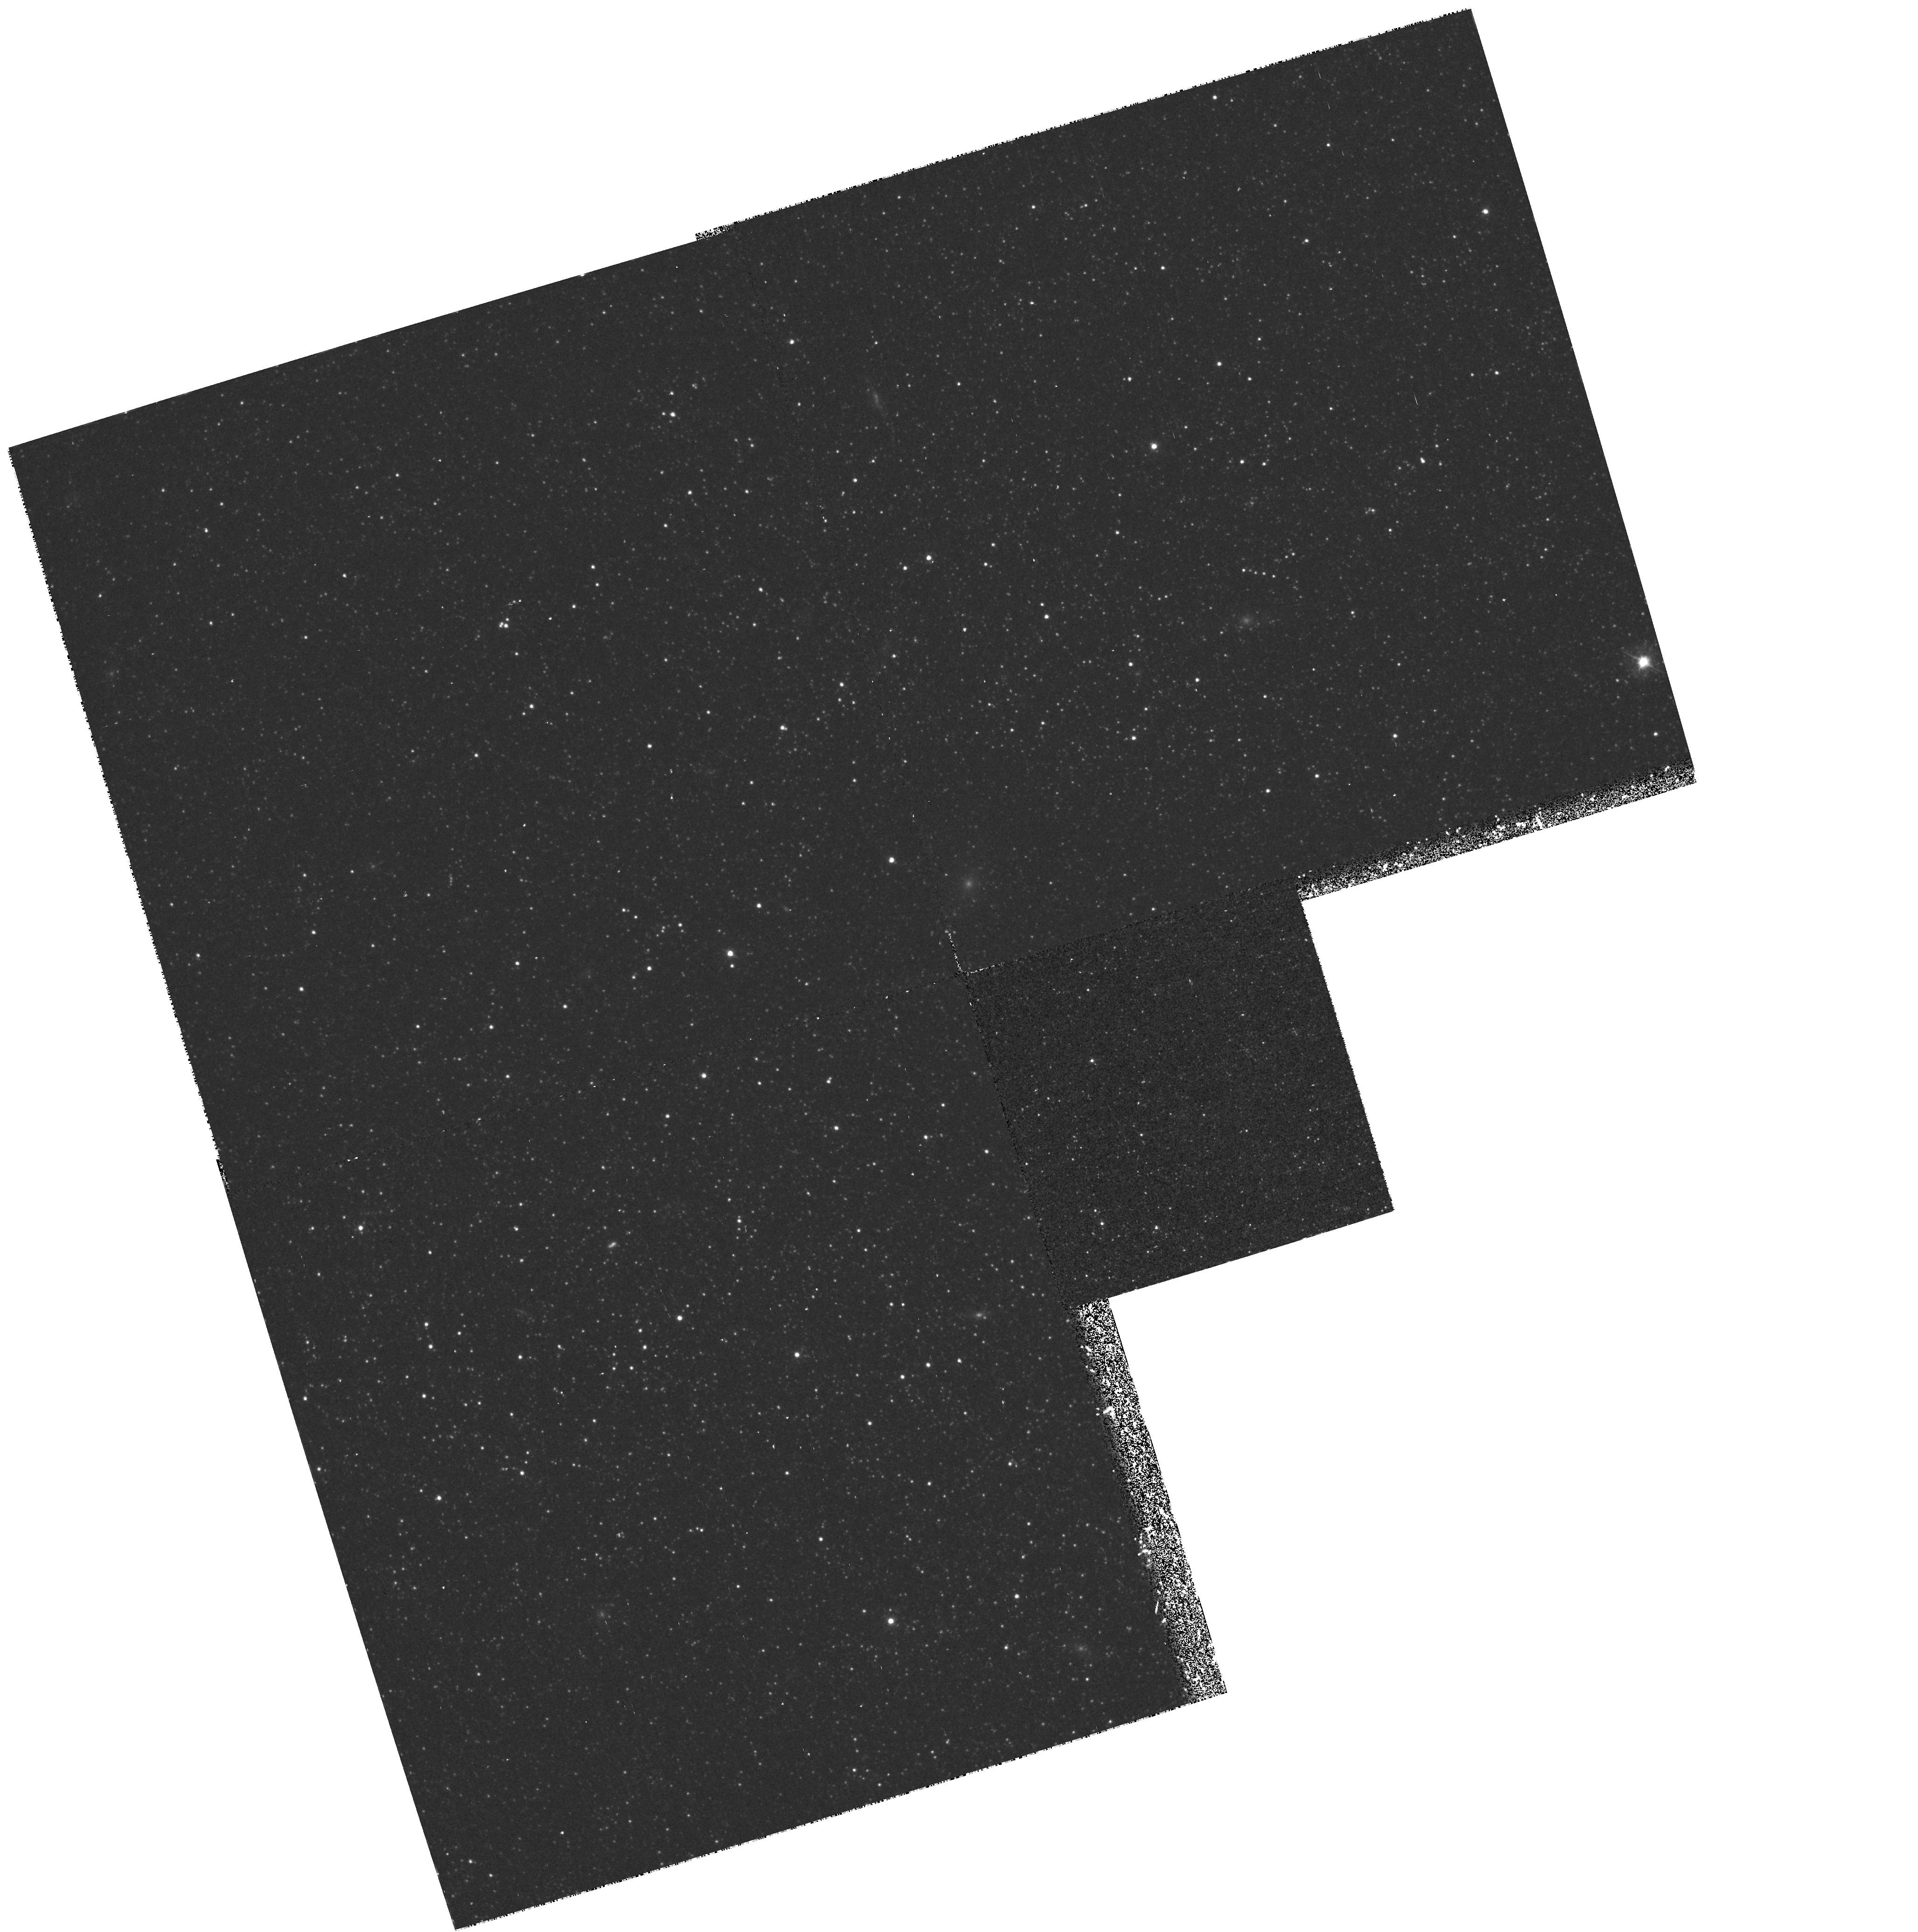
Target: IC1613
Instrument: WFPC2/PC
Filter: F439W
Exposure: 43 min
Observation ID: hst_6865_02_wfpc2_pc_f439w_u40402

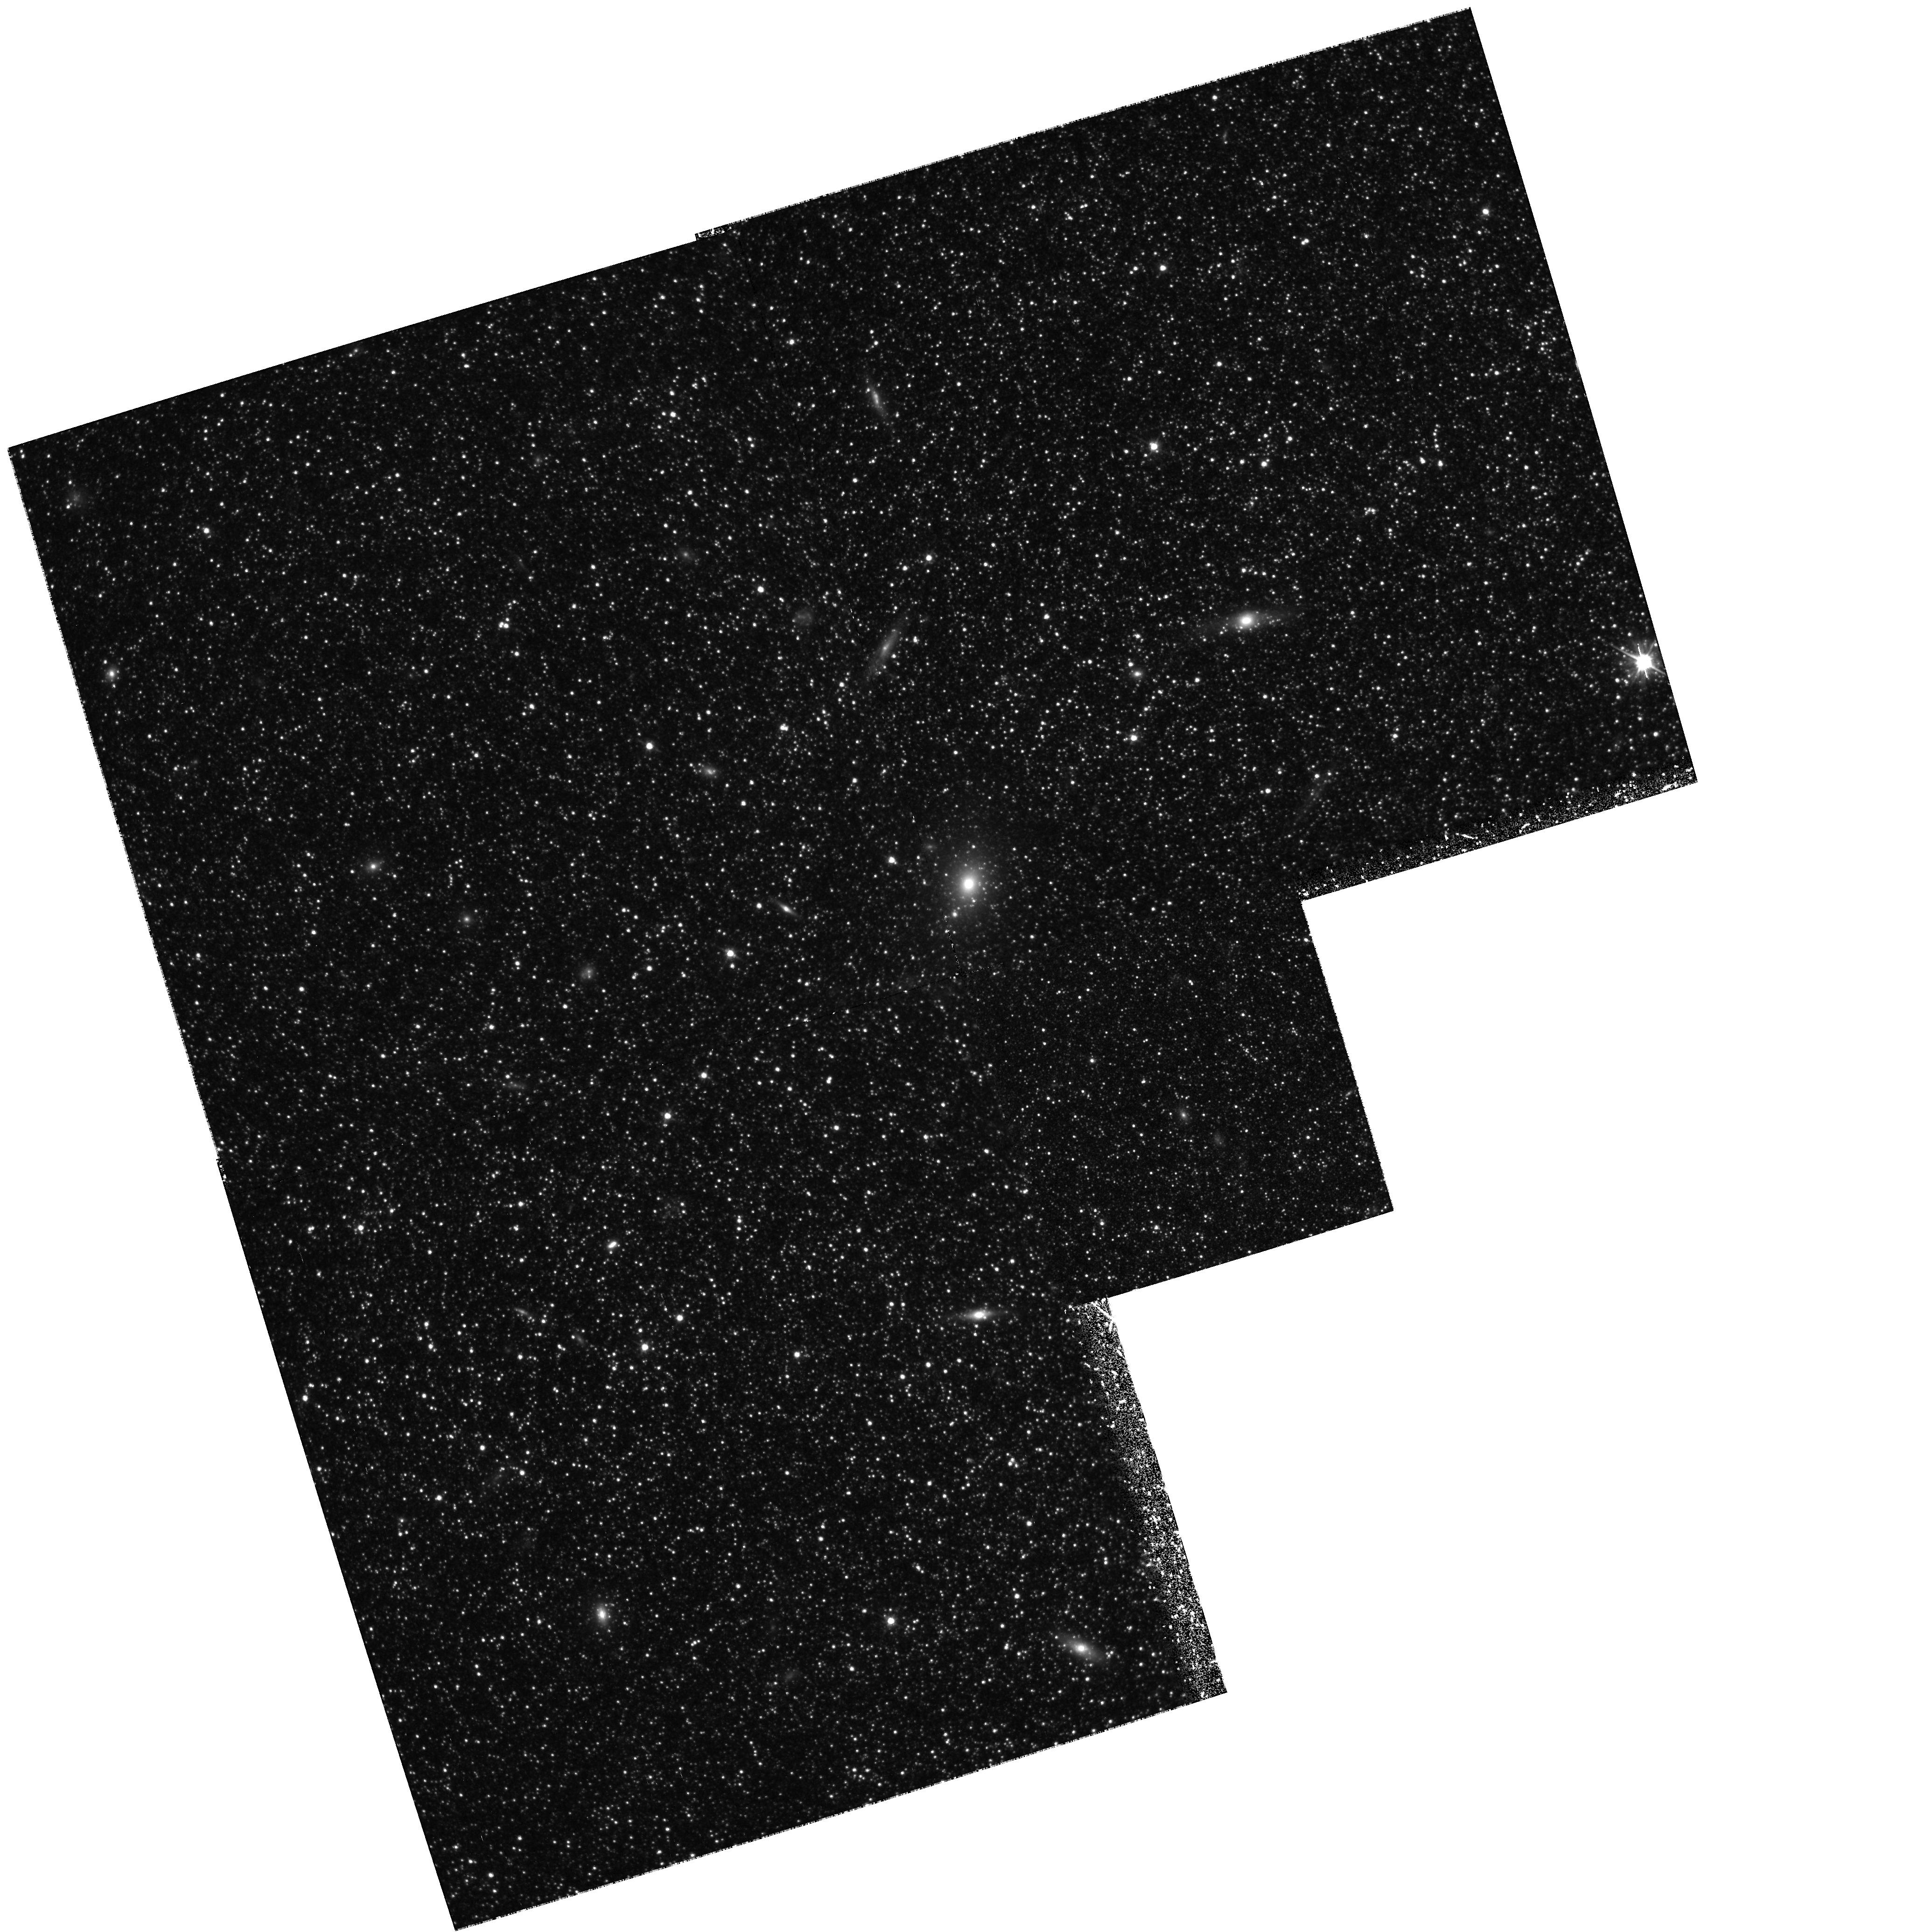
Target: IC1613
Instrument: WFPC2/PC
Filter: F555W
Exposure: 3 h
Observation ID: hst_6865_02_wfpc2_pc_f555w_u40402

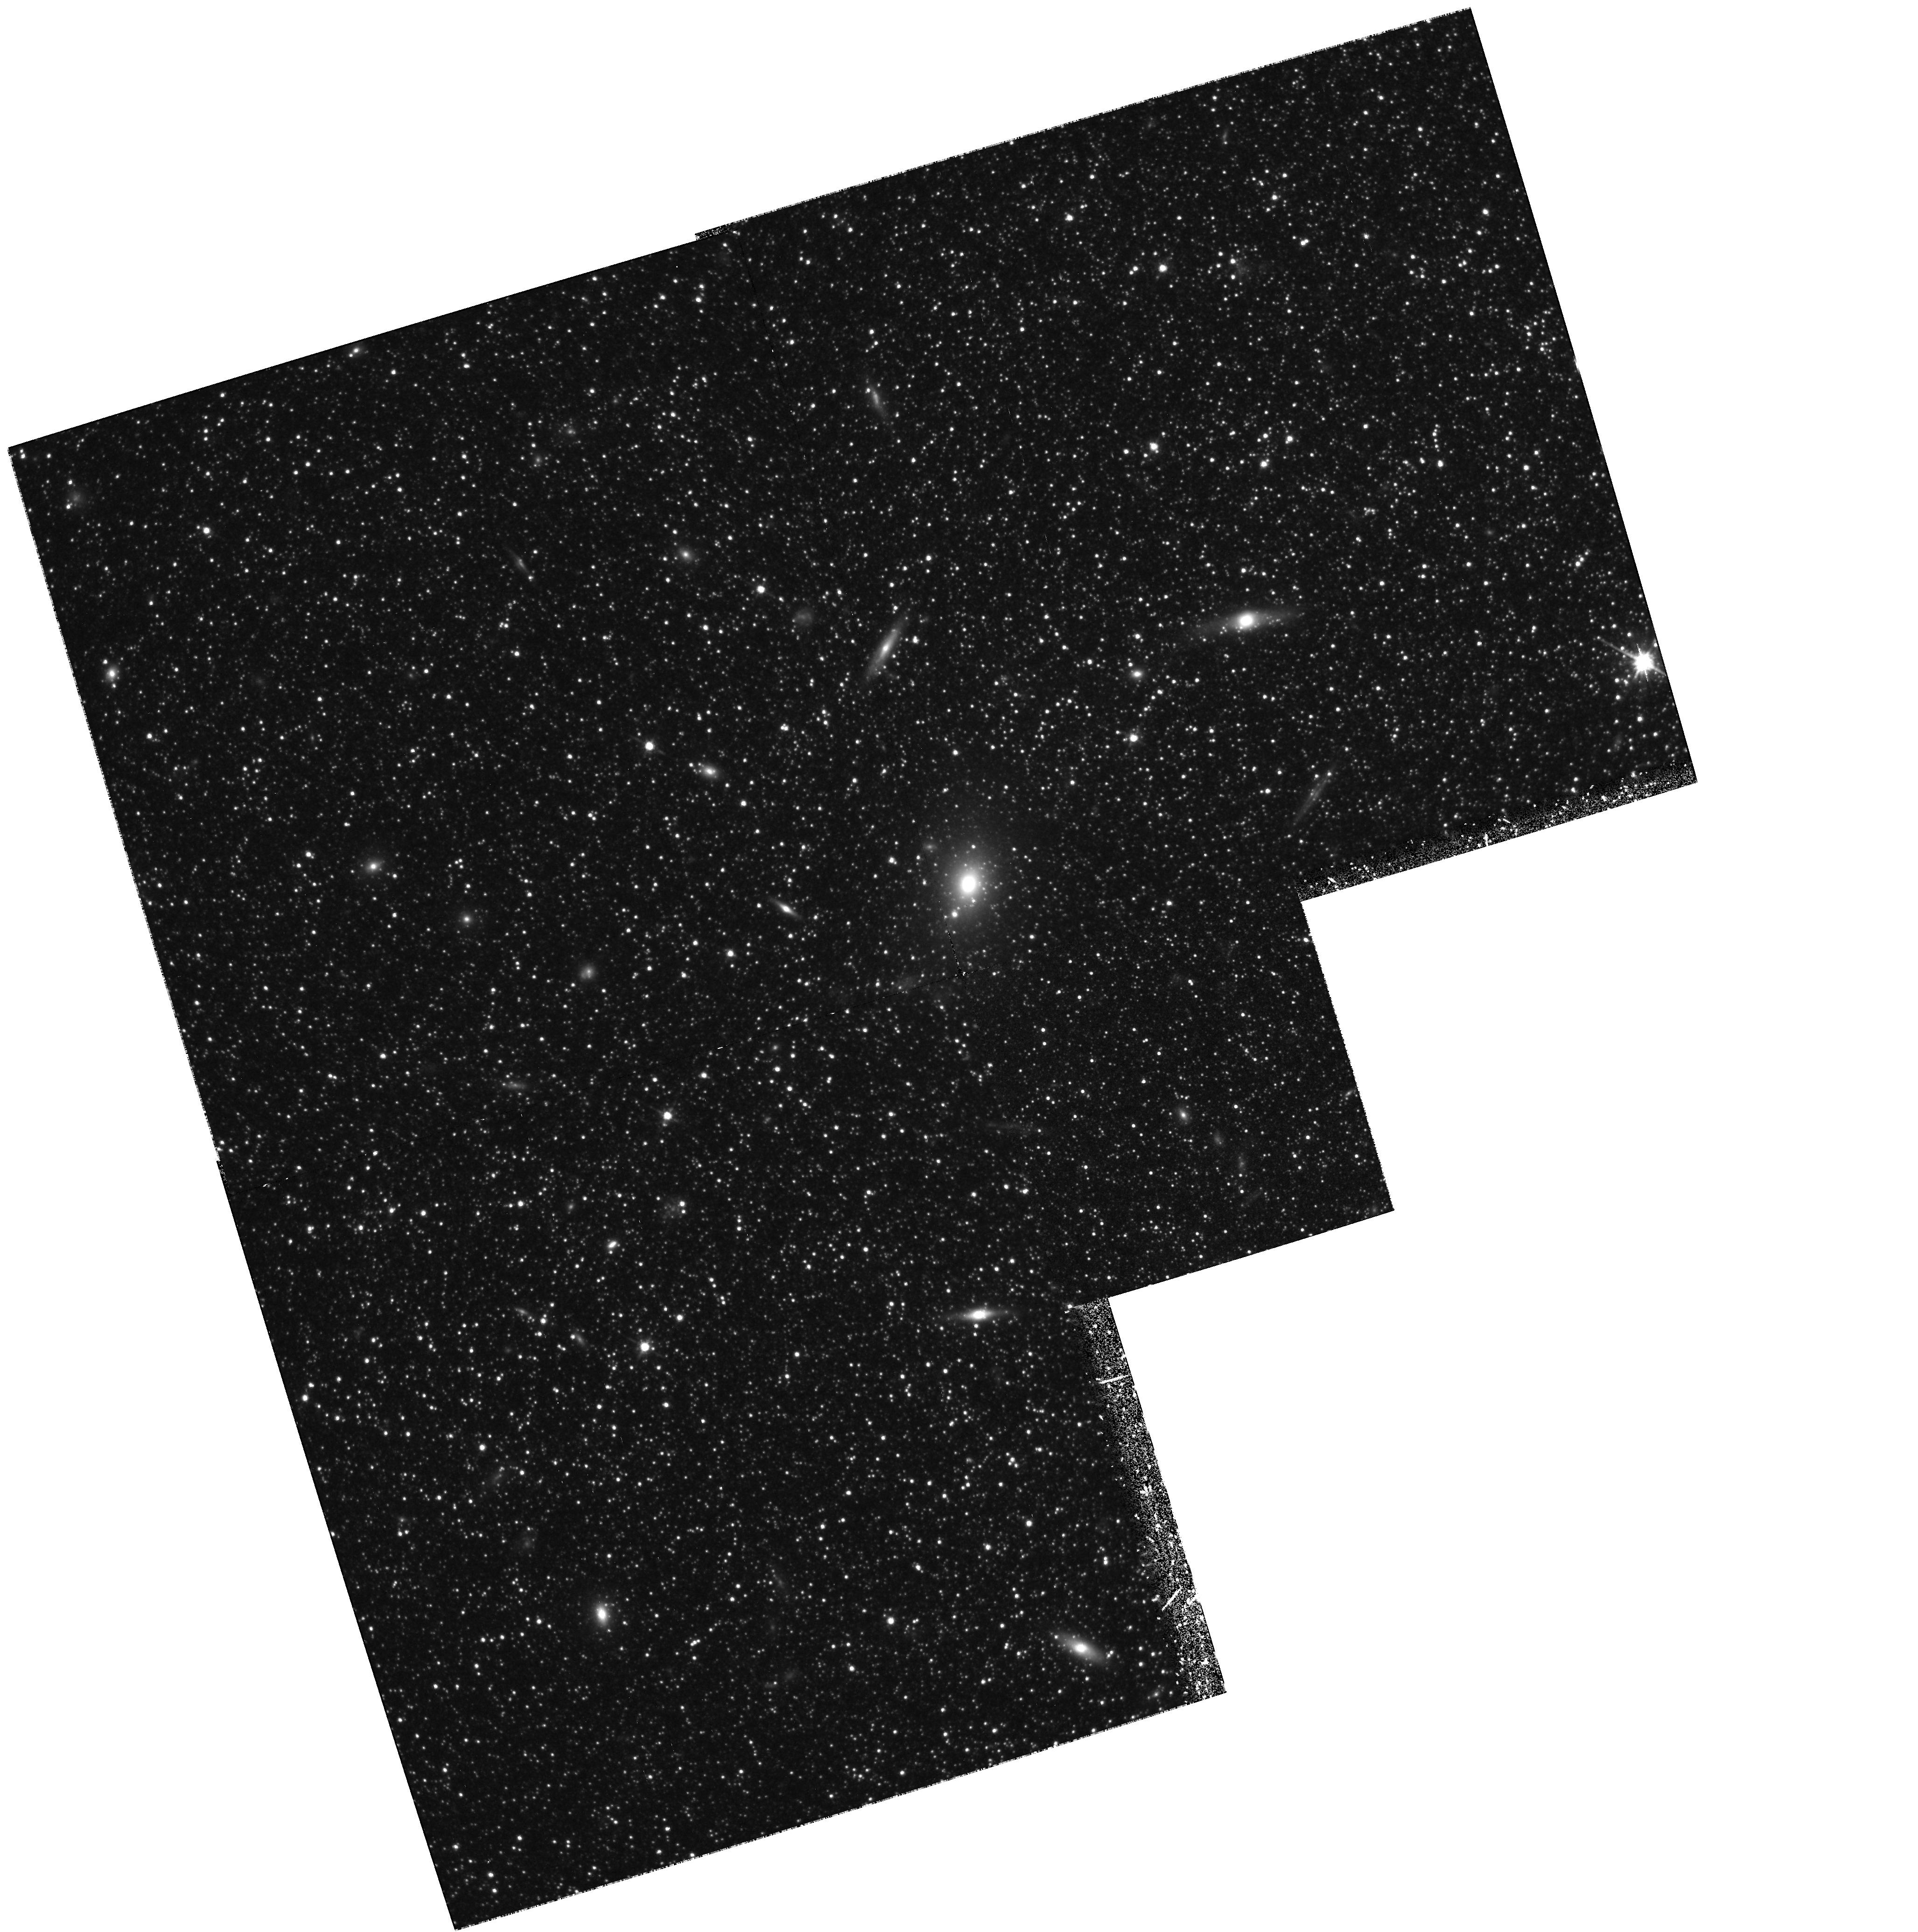
Target: IC1613
Instrument: WFPC2/PC
Filter: F814W
Exposure: 3 h
Observation ID: hst_6865_01_wfpc2_pc_f814w_u40401

Stellar Populations in IC 1613 (PI: Trauger, John)

IC 1613 is one of the gas rich dwarf galaxies in the Local Group. We will obtain deep frames in V, I and B in order to study the color- magnitude diagram and luminosity function of individual stars making up the galaxy. These data will provide constraints on the age and metallicity of the stellar population in this object. We also plan to obtain NICMOS parallel exposures in J and H filters, in order to determine the temperature structure of the lower RGB in outer part of IC 1613.